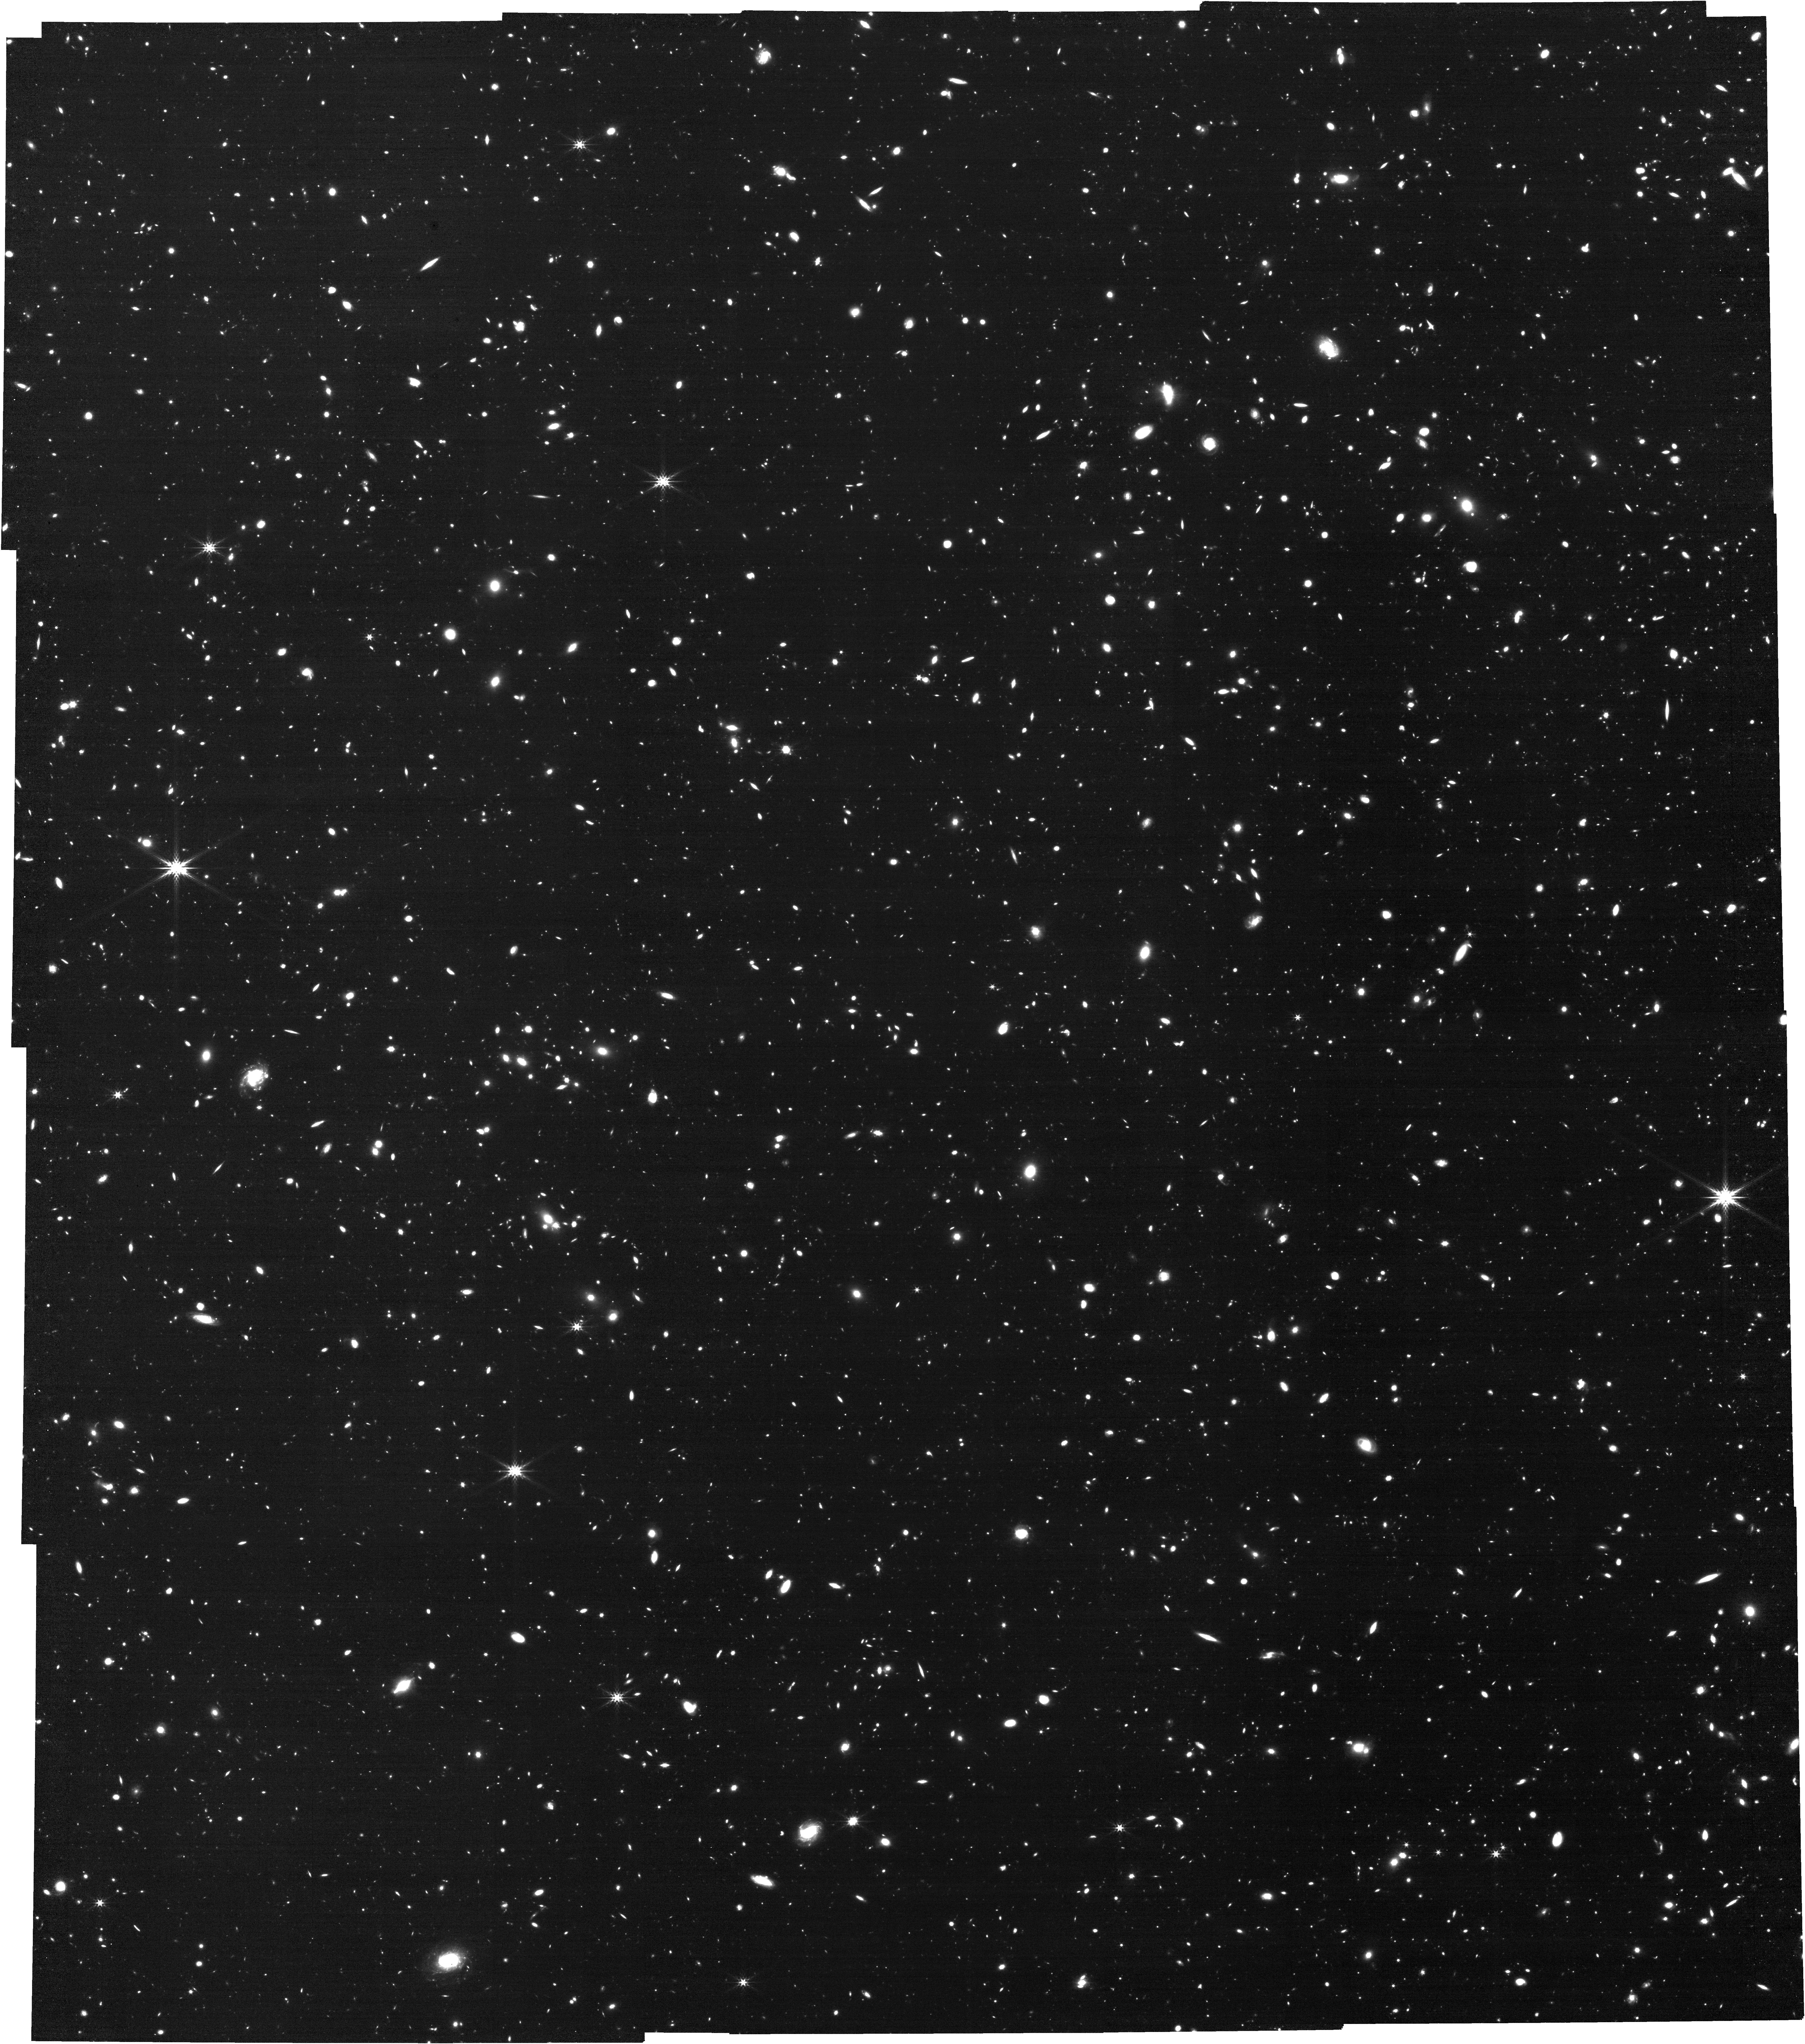
Target: GOODS-N-CENTER
Instrument: NIRCAM
Filter: F444W
Exposure: 2.1 h
Observation ID: jw01895-o002_t004_nircam_clear-f444w

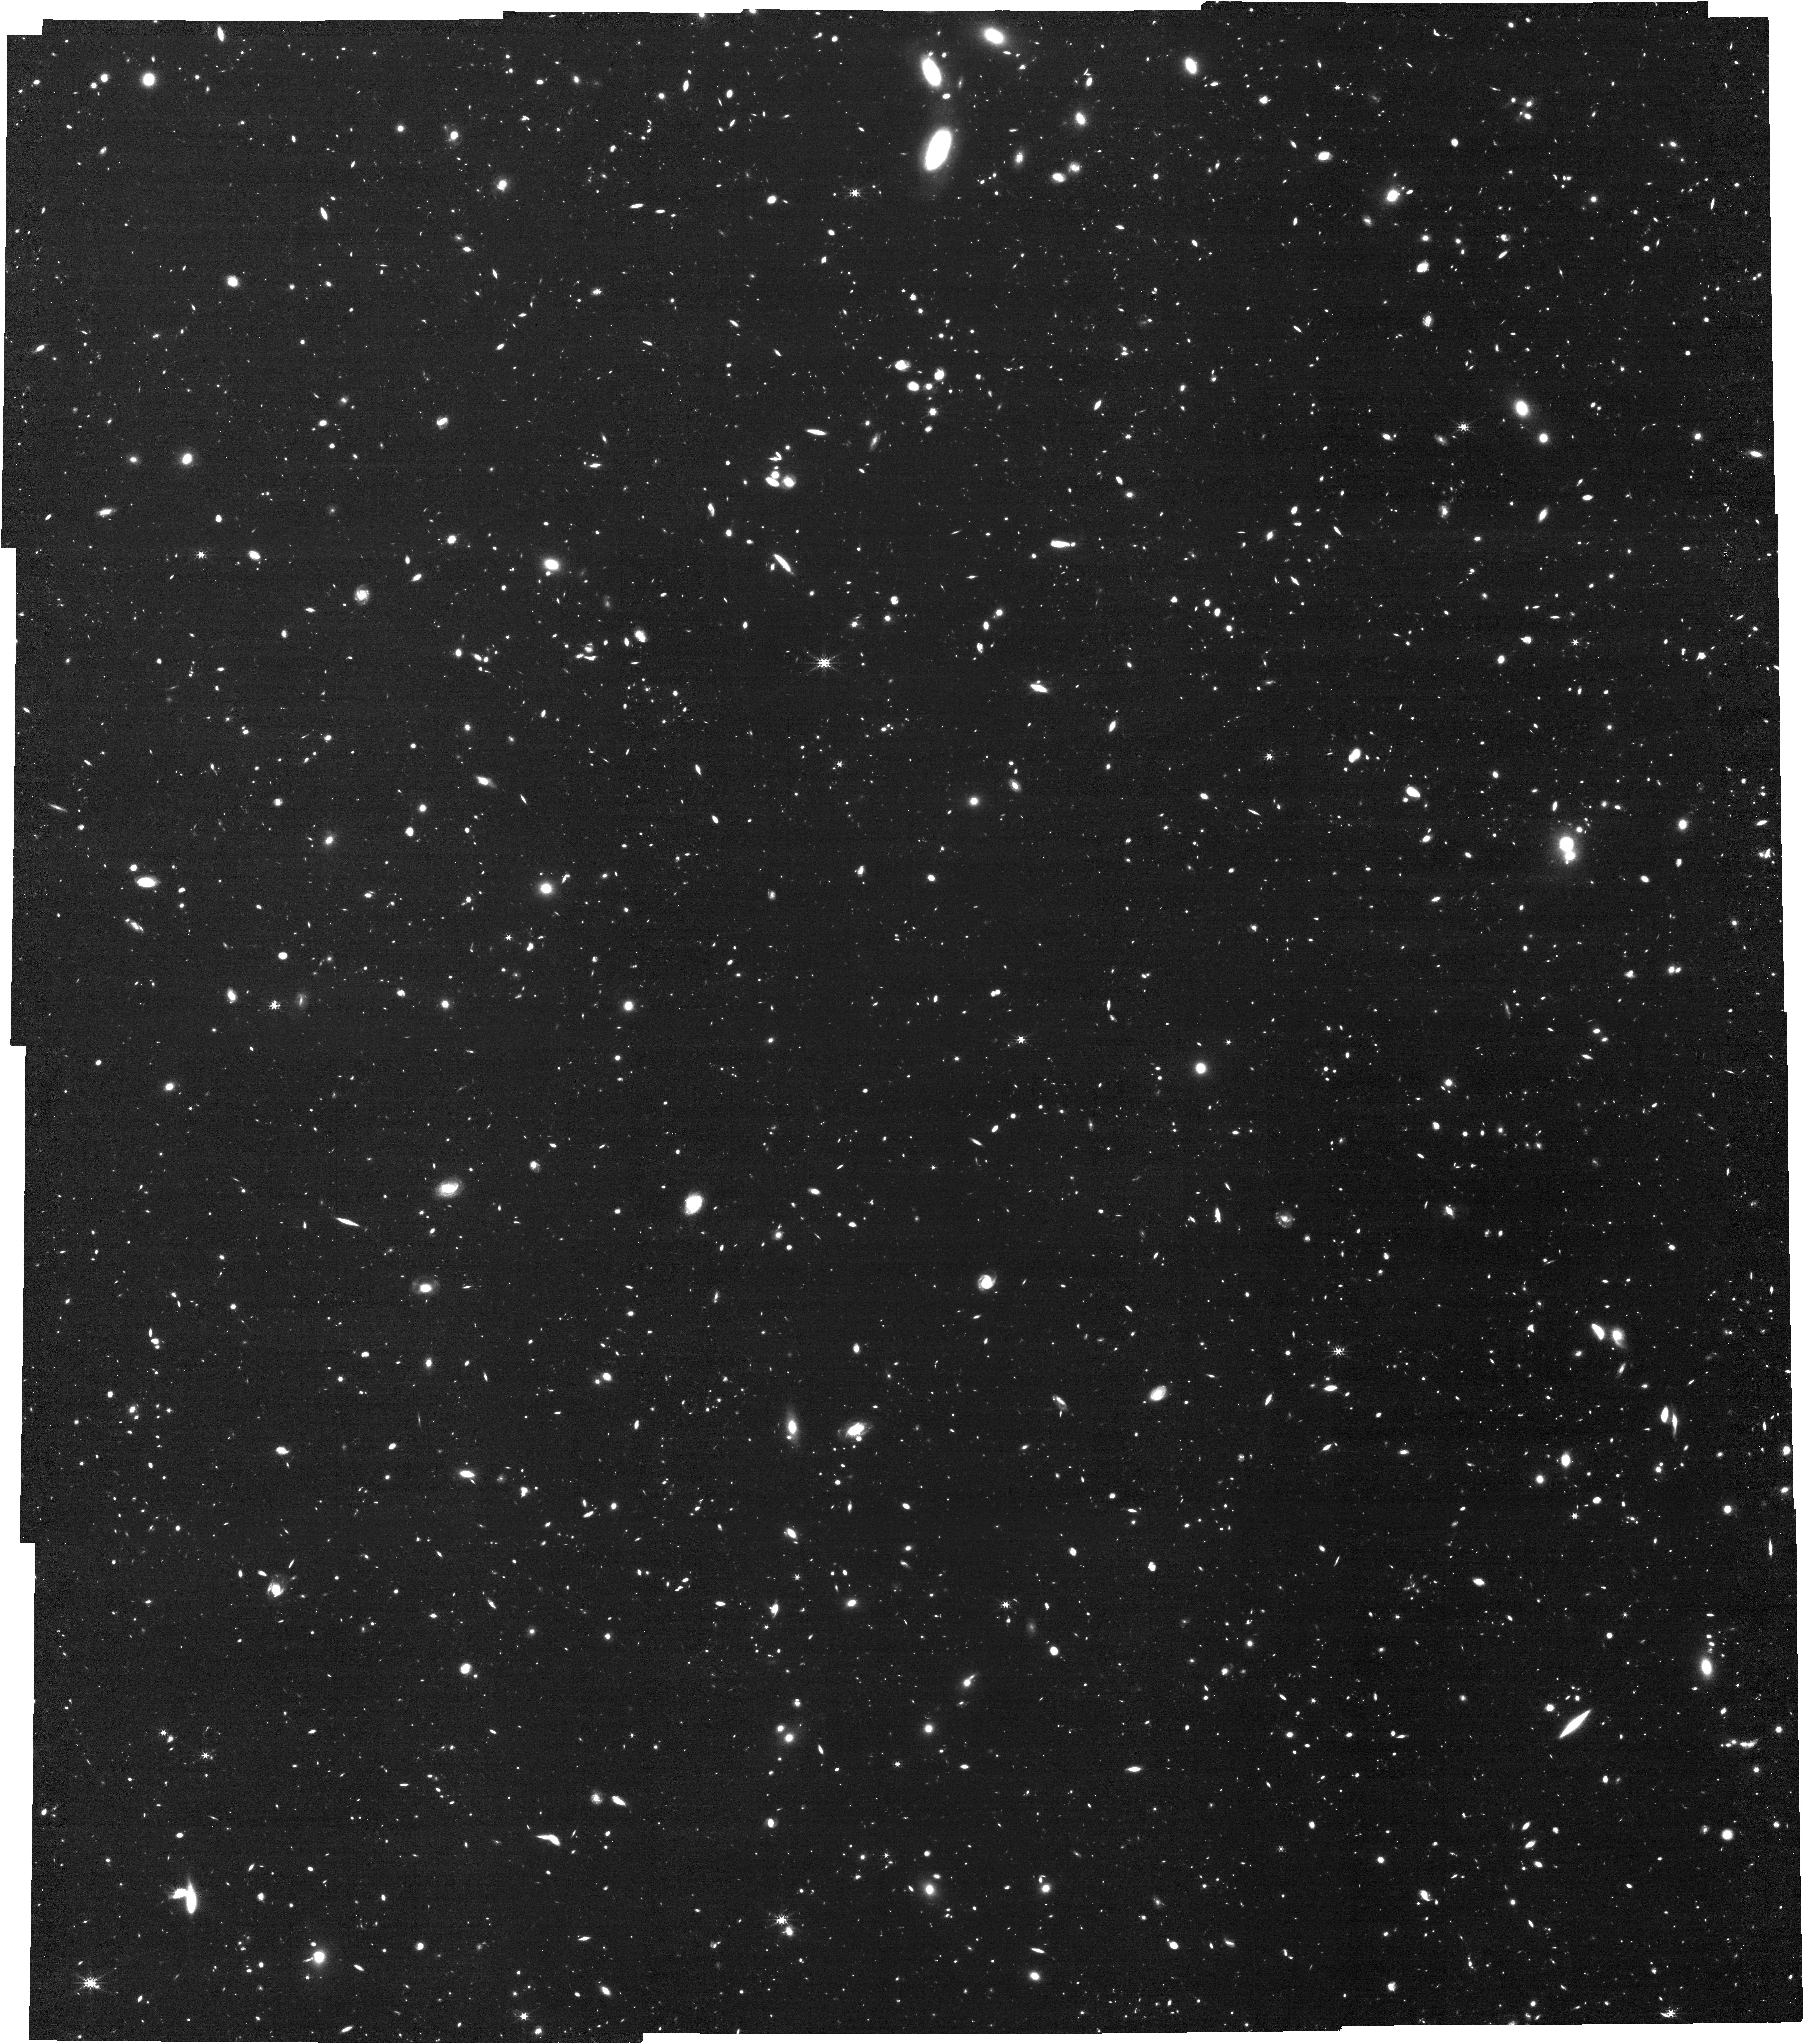
Target: GOODS-S-CENTER
Instrument: NIRCAM
Filter: F444W
Exposure: 2.1 h
Observation ID: jw01895-o001_t002_nircam_clear-f444w

FRESCO: The First Reionization Epoch Spectroscopic COmplete Survey (PI: Oesch, Pascal)

Revealing the dramatic build-up of galaxies during the first 1 billion years to the peak of star formation at z~2-3 is one of Hubble's greatest achievements. Yet huge gaps in our understanding remain since our galaxy samples are incomplete due to the uncertainties of photometric selection. The highly-incomplete spectroscopic information at z>6 means that we lack physical understanding of the processes driving early galaxy assembly. To date, less than 1% of known galaxies in the epoch of reionization at z>6 have confirmed redshifts, and basic quantities such as mass-to-light ratios can be uncertain by factors of 5-10 — due to the unknown contributions of strong emission lines in the photometry used to derive stellar masses. As a result, we still only have a broad, phenomenological picture of early galaxy formation and growth. FRESCO exploits JWST's remarkable new spectroscopic capabilities to remedy this situation in a maximally-efficient way. By obtaining 2 hr deep NIRCam/grism observations with just the F444W filter, FRESCO will yield redshifts over a wide redshift range for a complete sample of ~330 z~7-9 galaxies, as well as ~1200 z~5-6.5 galaxies, in the Deep CANDELS areas of the GOODS-S and GOODS-N fields. FRESCO will yield an unprecedented Legacy archive, for the first time, of spectroscopic redshifts and emission line measurements from [OIII]+H-beta, H-alpha, and even Pa-alpha at low redshifts. FRESCO's grism observations provide the total line fluxes for estimating galaxy stellar mass and critically-needed slit-loss calibrations of NIRSpec/MSA spectra. We are not requesting proprietary time to ensure that FRESCO will be a key Legacy dataset for the community.